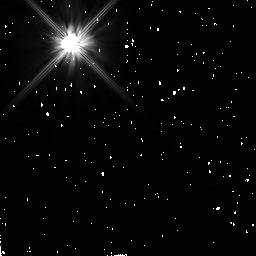
Target: HR4748. Instrument: NICMOS/NIC2. Filter: F110W. Exposure: 10 min. Observation ID: n4q892010

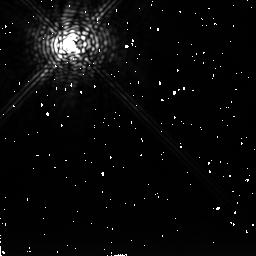
Target: RHO1-CANCRI. Instrument: NICMOS/NIC2. Filter: F237M. Exposure: 11 min. Observation ID: n4q860040

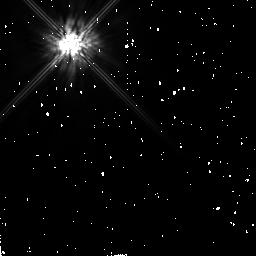
Target: HR10. Instrument: NICMOS/NIC2. Filter: F160W. Exposure: 6 min. Observation ID: n4q830010

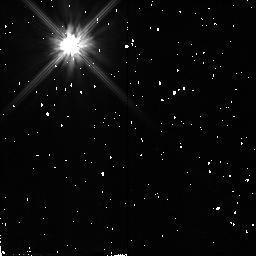
Target: UX-ORIONIS. Instrument: NICMOS/NIC2. Filter: F110W. Exposure: 7 min. Observation ID: n4q812010

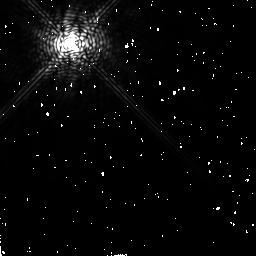
Target: EPSILON-ERIDANI. Instrument: NICMOS/NIC2. Filter: F204M. Exposure: 2 min. Observation ID: n4q804030

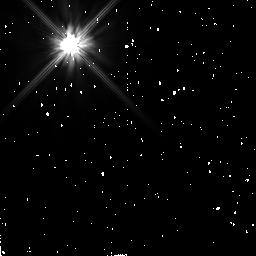
Target: TAU1-ERIDANI2. Instrument: NICMOS/NIC2. Filter: F110W. Exposure: 9 min. Observation ID: n4q881010

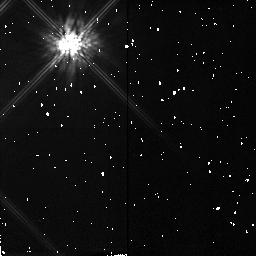
Target: TWA8B. Instrument: NICMOS/NIC2. Filter: F160W. Exposure: 5 min. Observation ID: n4q857010

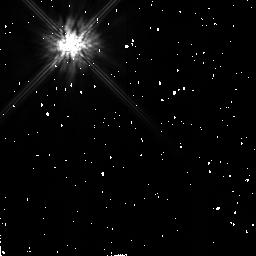
Target: HD233517. Instrument: NICMOS/NIC2. Filter: F160W. Exposure: 5 min. Observation ID: n4q821010

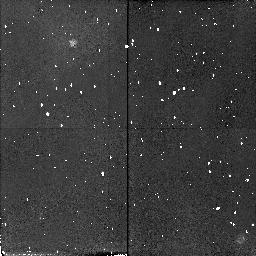
Target: HD98800. Instrument: NICMOS/NIC2. Filter: F110W. Exposure: 10 min. Observation ID: n4q899030

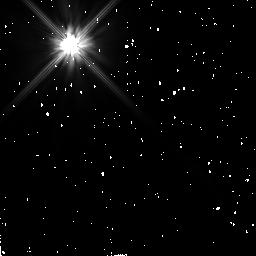
Target: 49-CET. Instrument: NICMOS/NIC2. Filter: F110W. Exposure: 7 min. Observation ID: n4q815010

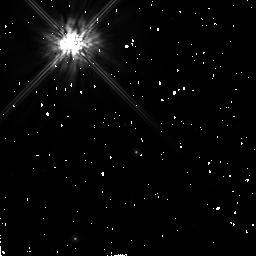
Target: 51-OPH. Instrument: NICMOS/NIC2. Filter: F160W. Exposure: 8 min. Observation ID: n4q822010

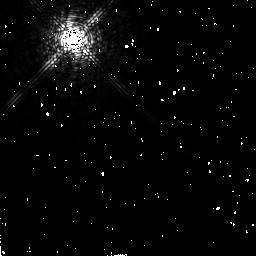
Target: ALPHA-LYRAE. Instrument: NICMOS/NIC2. Filter: F171M. Exposure: 1 min. Observation ID: n4q828030

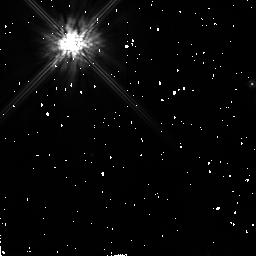
Target: HD143006. Instrument: NICMOS/NIC2. Filter: F160W. Exposure: 7 min. Observation ID: n4q845010

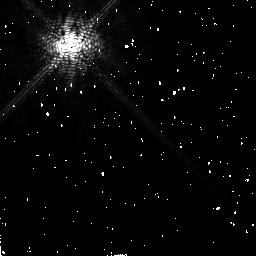
Target: ALPHA-LYRAE2. Instrument: NICMOS/NIC2. Filter: F171M. Exposure: 1 min. Observation ID: n4q873030

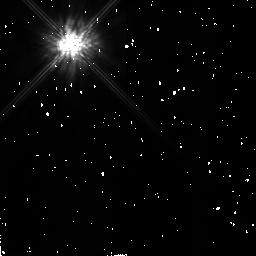
Target: TW-HYDRAE. Instrument: NICMOS/NIC2. Filter: F160W. Exposure: 7 min. Observation ID: n4q807010

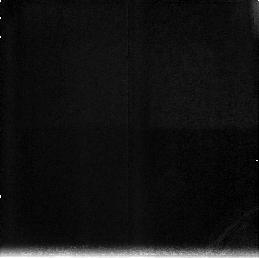
Target: field at RA 344.387°, Dec -29.630°. Instrument: NICMOS/NIC3. Filter: F212N. Exposure: 16 min. Observation ID: n4q834030

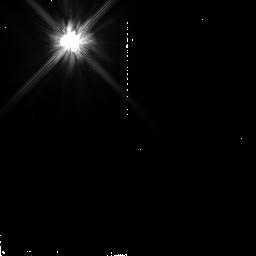
Target: HD75216. Instrument: NICMOS/NIC2. Filter: F110W. Exposure: 2 min. Observation ID: n4q862020

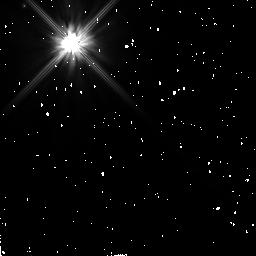
Target: HR4796. Instrument: NICMOS/NIC2. Filter: F110W. Exposure: 21 min. Observation ID: n4q890020

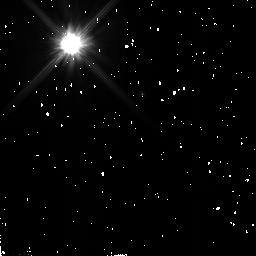
Target: HD34700. Instrument: NICMOS/NIC2. Filter: F110W. Exposure: 7 min. Observation ID: n4q810010

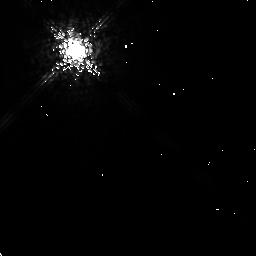
Target: TAU1-ERIDANI. Instrument: NICMOS/NIC2. Filter: F204M. Exposure: 4 min. Observation ID: n4q819020

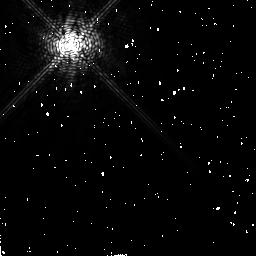
Target: ALPHA-PSA2. Instrument: NICMOS/NIC2. Filter: F171M. Exposure: 2 min. Observation ID: n4q840030

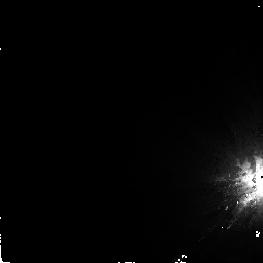
Target: ALPHA-PSA. Instrument: NICMOS/NIC2. Filter: F160W. Exposure: 16 min. Observation ID: n4q834040

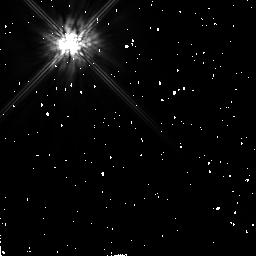
Target: SIGMA-HER. Instrument: NICMOS/NIC2. Filter: F160W. Exposure: 6 min. Observation ID: n4q832010

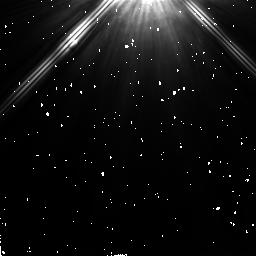
Target: ALPHA-LYRAE2. Instrument: NICMOS/NIC2. Filter: F205W. Exposure: 1 min. Observation ID: n4q871020

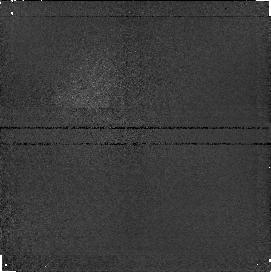
Target: field at RA 344.406°, Dec -29.630°. Instrument: NICMOS/NIC1. Filter: F187N. Exposure: 16 min. Observation ID: n4q834050

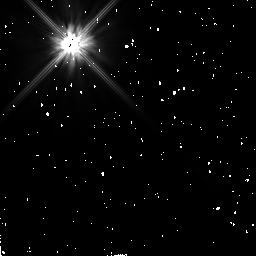
Target: EPSILON-ERIDANI. Instrument: NICMOS/NIC2. Filter: F110W. Exposure: 2 min. Observation ID: n4q803010

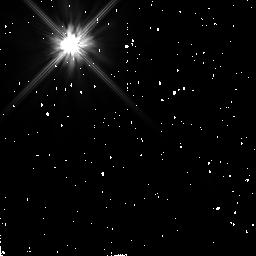
Target: RHO1-CANCRI. Instrument: NICMOS/NIC2. Filter: F110W. Exposure: 6 min. Observation ID: n4q861010

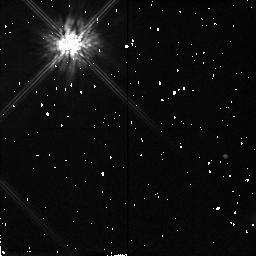
Target: TWA8B. Instrument: NICMOS/NIC2. Filter: F160W. Exposure: 5 min. Observation ID: n4q858010

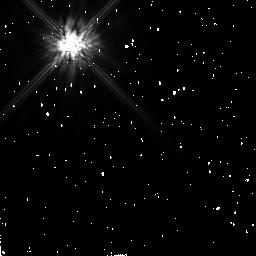
Target: HD233517. Instrument: NICMOS/NIC2. Filter: F160W. Exposure: 5 min. Observation ID: n4q820010

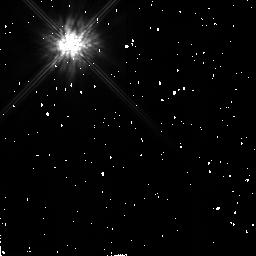
Target: TW-HYDRAE. Instrument: NICMOS/NIC2. Filter: F160W. Exposure: 7 min. Observation ID: n4q808010

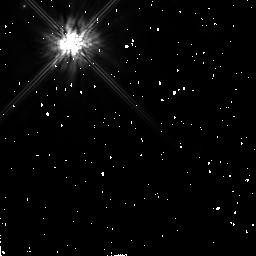
Target: HR4796. Instrument: NICMOS/NIC2. Filter: F160W. Exposure: 17 min. Observation ID: n4q890010

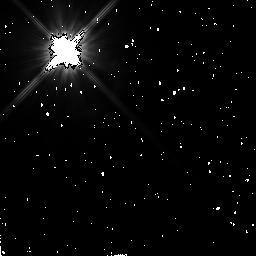
Target: ALPHA-LYRAE. Instrument: NICMOS/NIC2. Filter: F110W. Exposure: 1 min. Observation ID: n4q829020

DUST DISKS AROUND MAIN SEQUENCE STARS (PI: Smith, Bradford A.)

We will observe a selection of mostly main sequence stars which have (a) tau (dust) > 10^(-3) or (b) other characteristics that suggest the presence of circumstellar dust disks. The observations will be made with the coronagraph to minimize the effects of glare from the bright central star. Our primary filter is the F160W, although the science does not depend critically on the choice of filter. We use dithering by means of a spacecraft roll for best background subtraction. As a primary objective, all images will be examined for the presence of dust disks. An important secondary objective is a search of all images for possible brown dwarfs or high-mass planets. If detections are made, additional observations will be attempted to characterize the physical properties of those objects found.